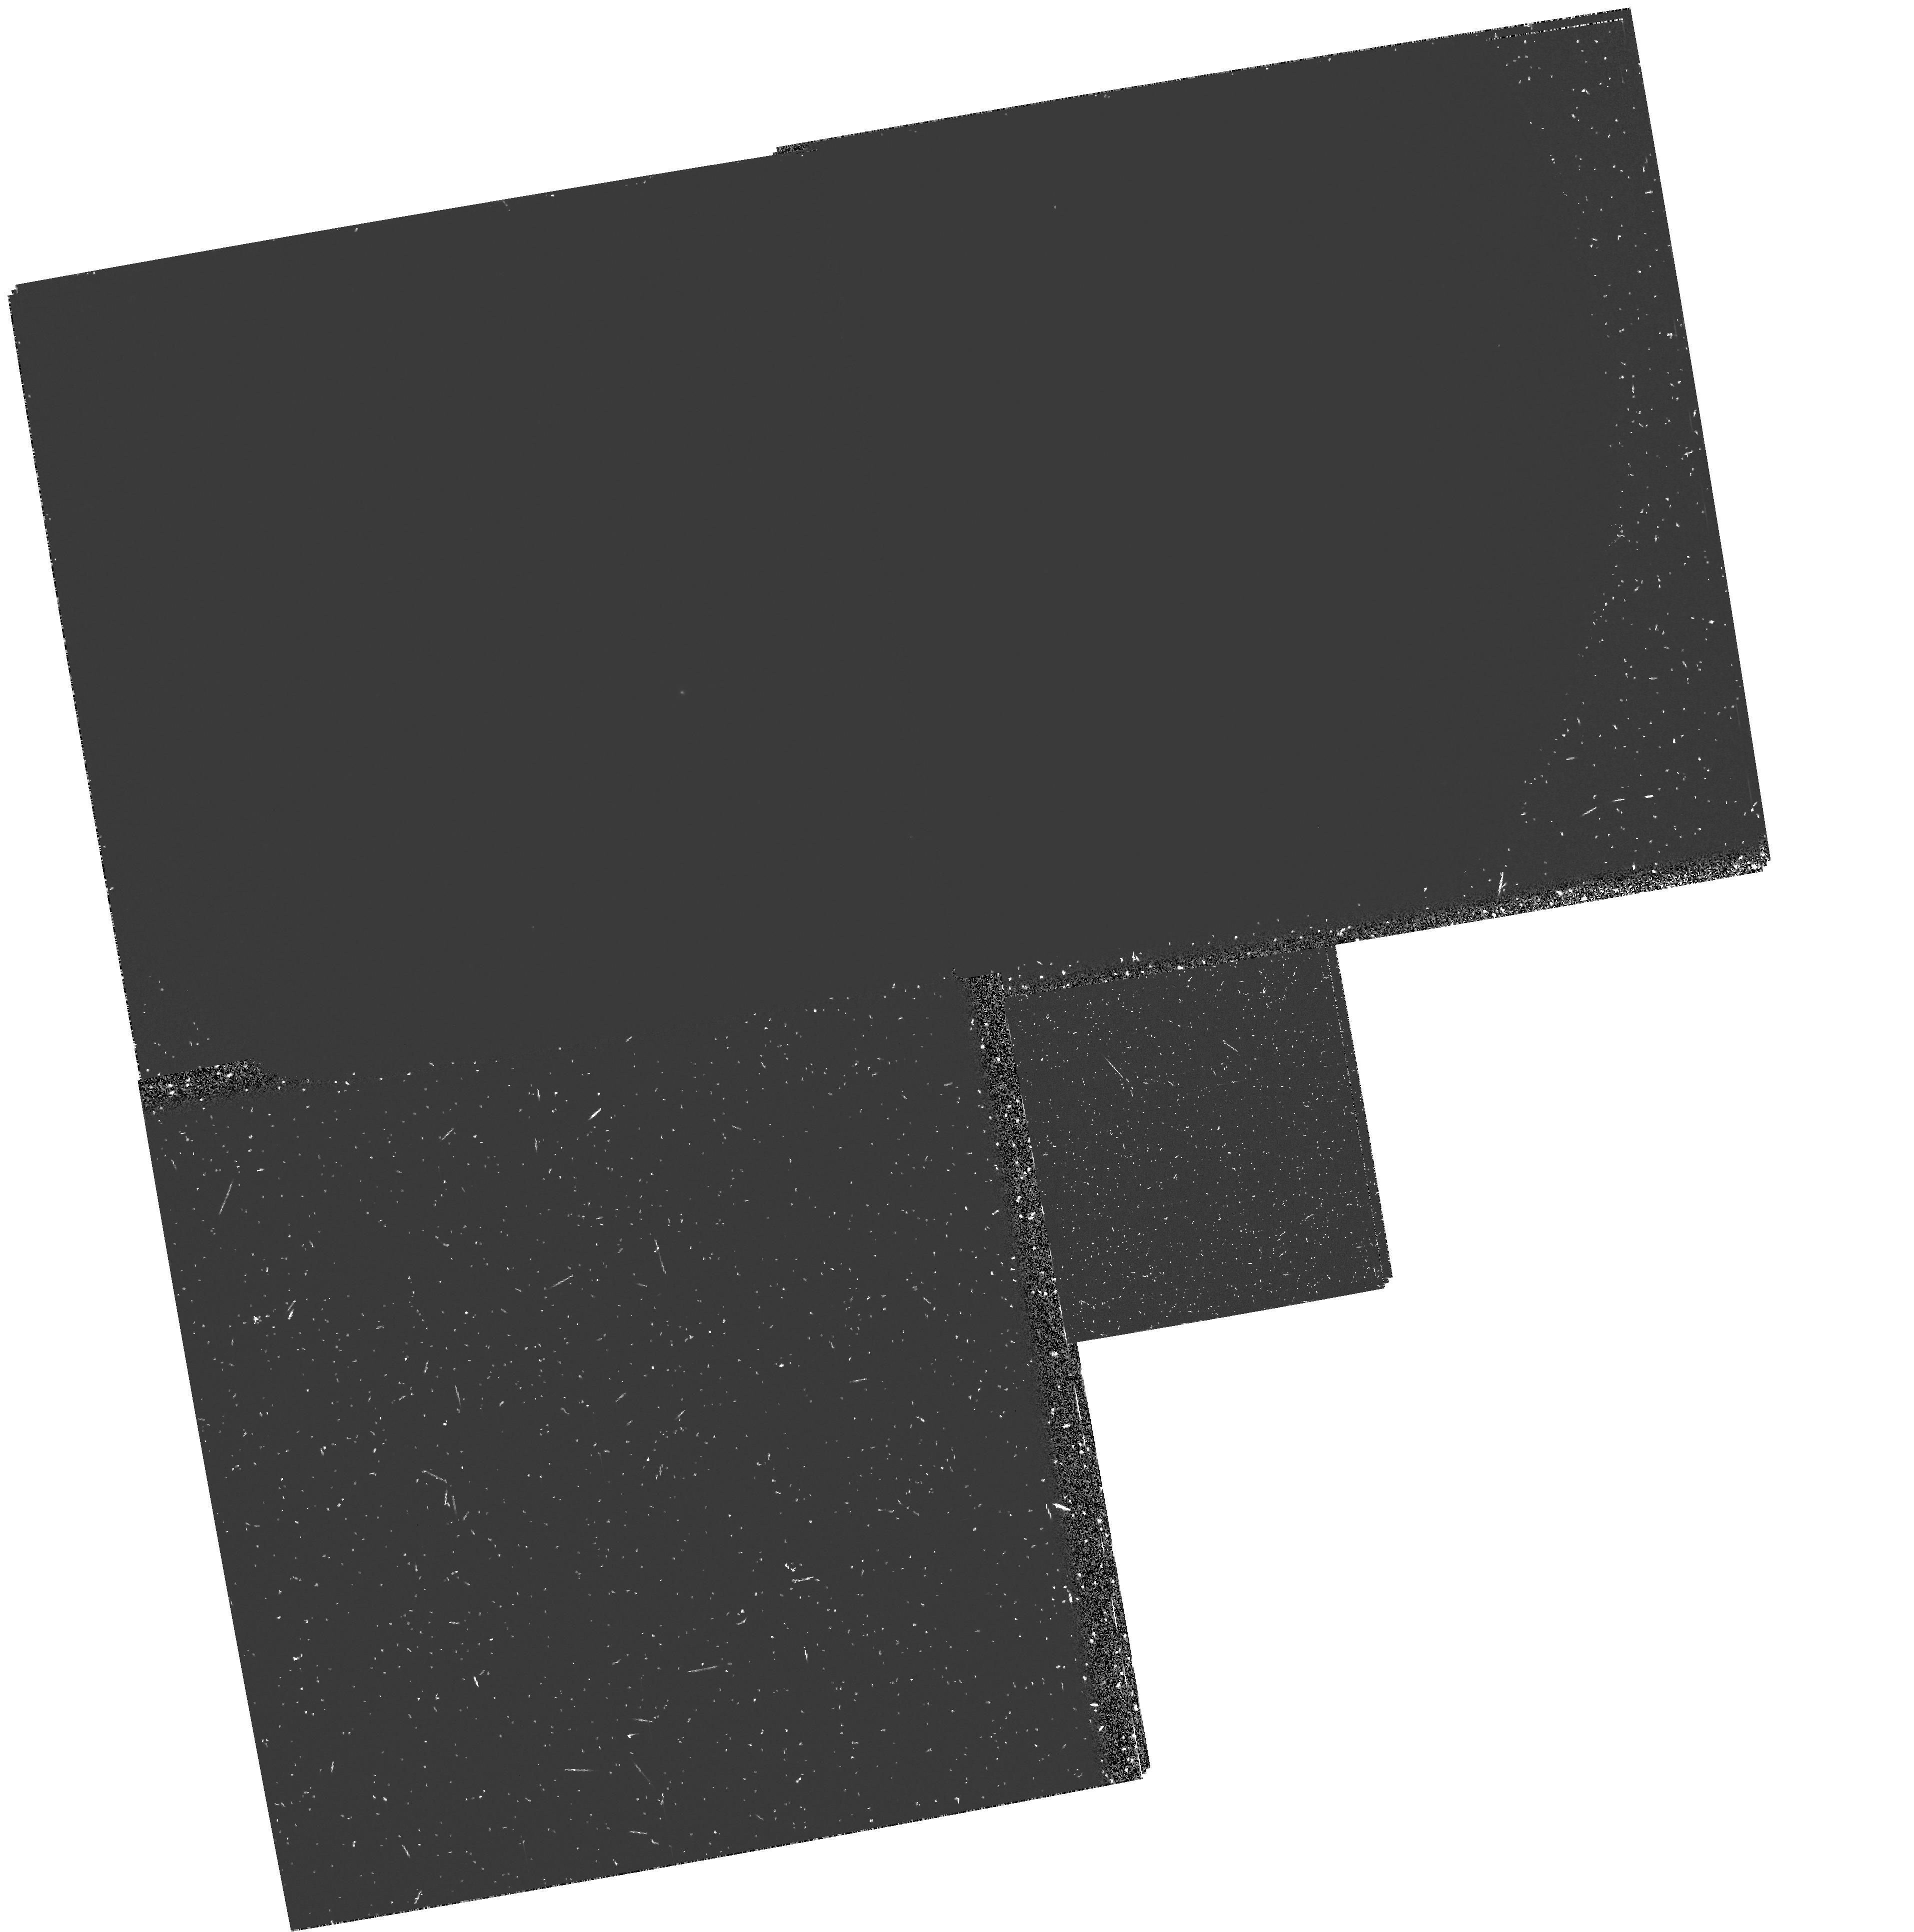
Target: NGC3031. Instrument: WFPC2/PC. Filter: F160BN15. Exposure: 50 min. Observation ID: hst_5986_01_wfpc2_pc_f160bn15_u32l01

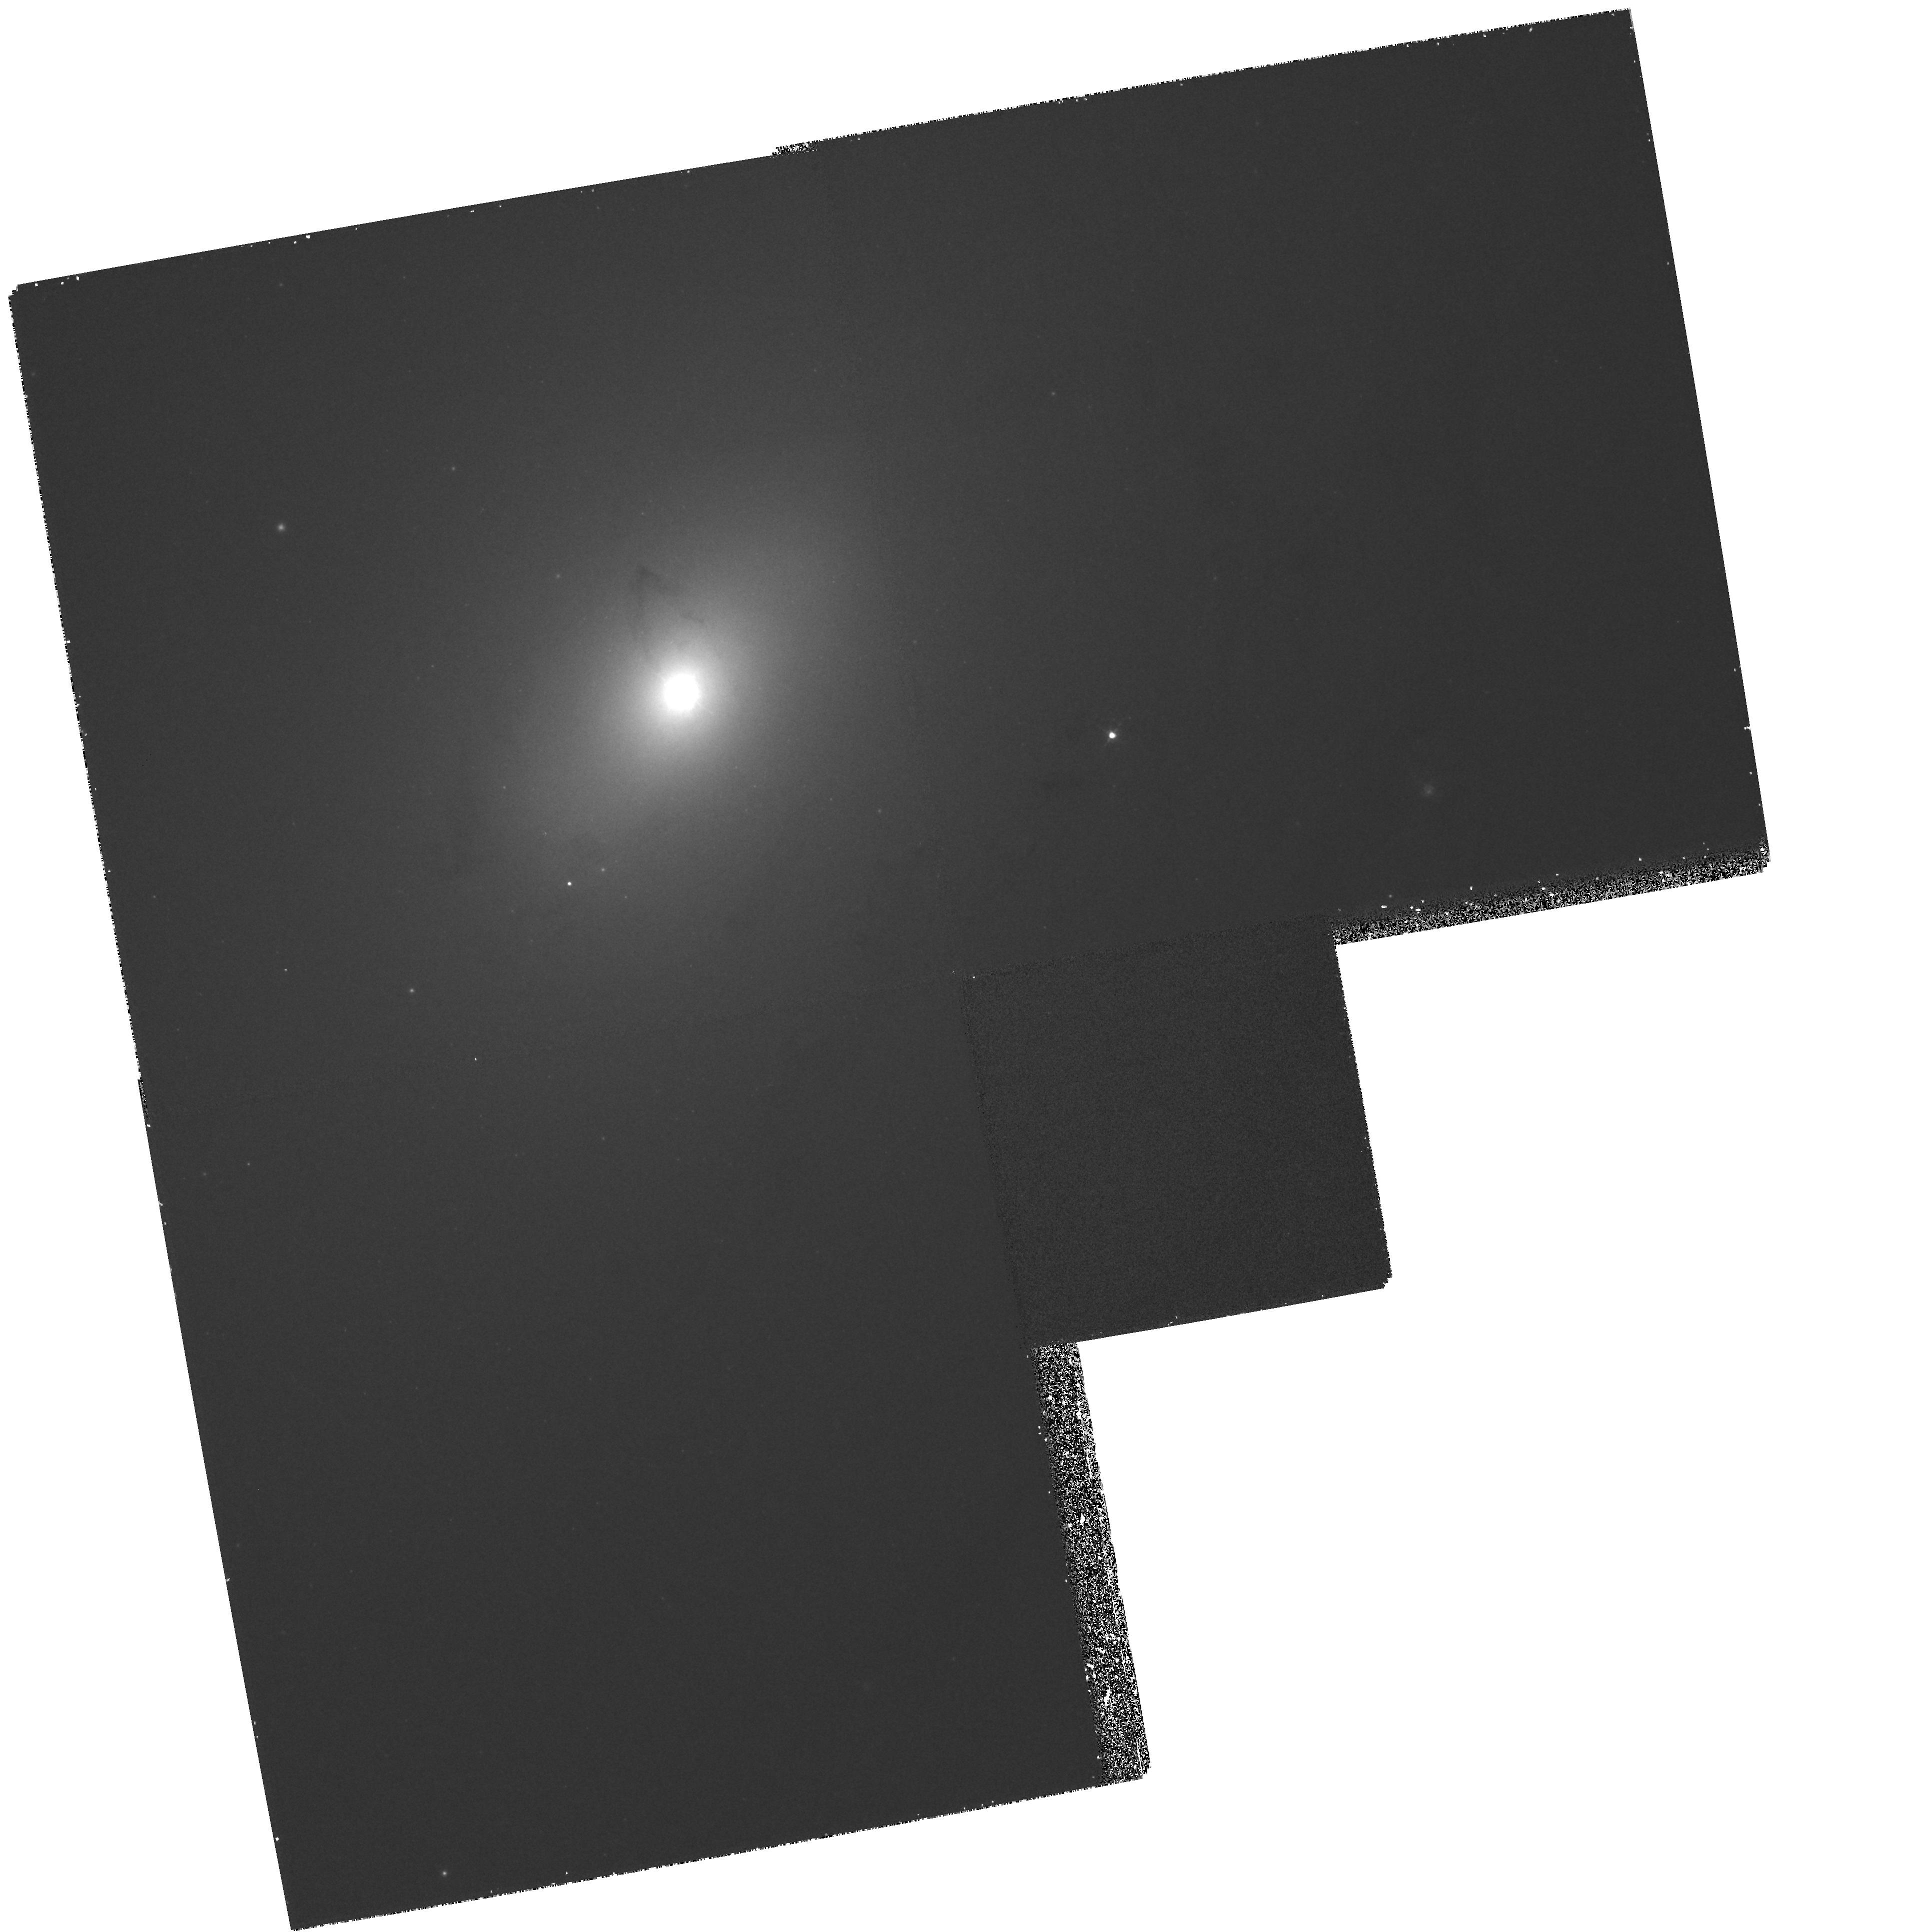
Target: NGC3031. Instrument: WFPC2/PC. Filter: F656N. Exposure: 30 min. Observation ID: hst_5986_01_wfpc2_pc_f656n_u32l01

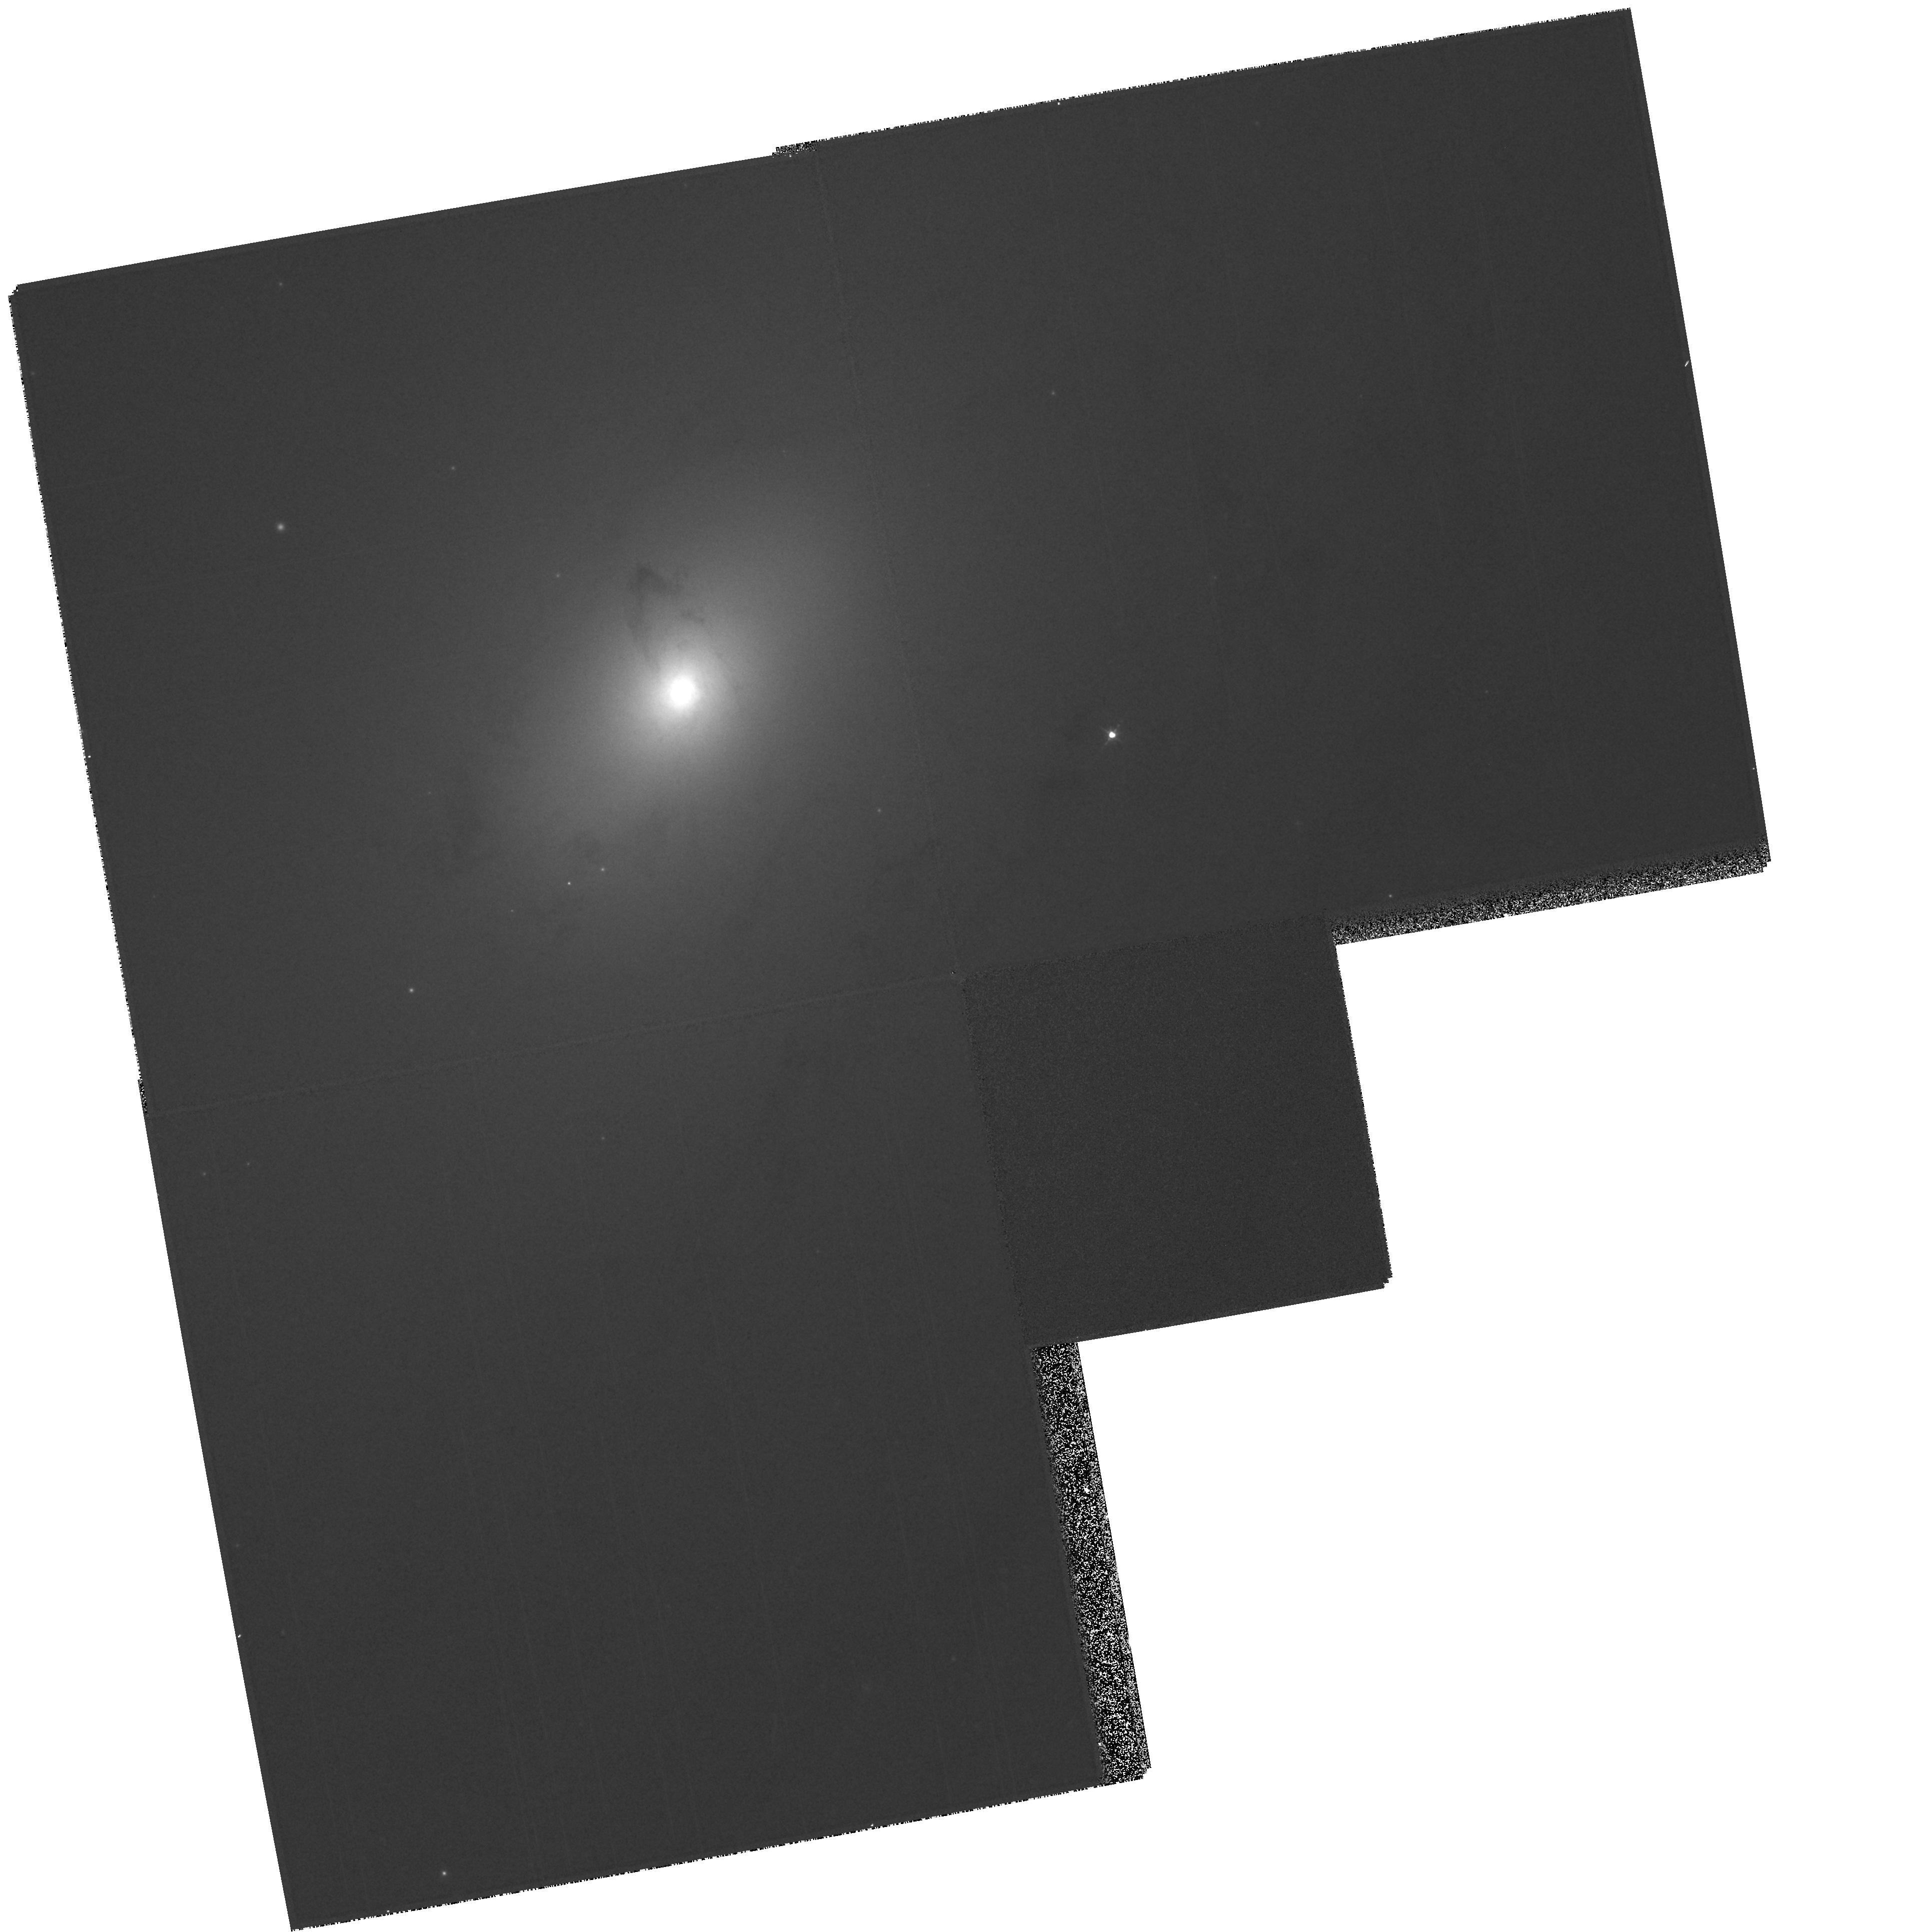
Target: NGC3031. Instrument: WFPC2/PC. Filter: F547M. Exposure: 2 min. Observation ID: hst_5986_01_wfpc2_pc_f547m_u32l01

B, V, H ALPHA AND UV IMAGING OF THE CENTRAL 1 KPC OF M81 (PI: Devereux, Nick)

M81 is a nearby (3.6 Mpc), early-type (Sab) spiral galaxy that hosts a weak Seyfert 1 nucleus embedded in a bright nuclear spiral of H Alpha emission. The nuclear spiral is remarkably similar to that discovered in the nucleus of M31 by Jacoby et. al. (1985, ApJ 290, 136). Narrow band H Alpha imaging with WFPC2 will reveal the spatial distribution of the ionized gas within the central 1.36 kpc diameter region of M81 at 0.2'' resolution. UV imaging with WFPC2 will reveal the distribution of hot ionizing stars at the same resolution. The UV image will help determine whether or not the nuclear H Alpha spiral is photoionized by hot stars. Finally B and V band imaging with the FOC will help elucidate whether or not M81 has multiple nuclei like its nearer counterpart M31 (Lauer et. al. 1993, AJ 106, 1436).